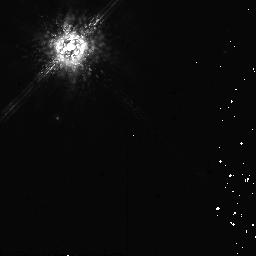
Target: HD142527
Instrument: NICMOS/NIC2
Filter: POL0L
Exposure: 10 min
Observation ID: na2j90010

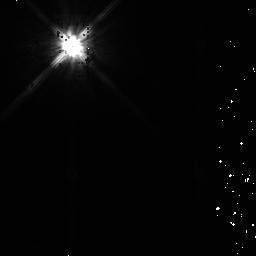
Target: HIP57548
Instrument: NICMOS/NIC2
Filter: F110W
Exposure: 9 min
Observation ID: na2j82040

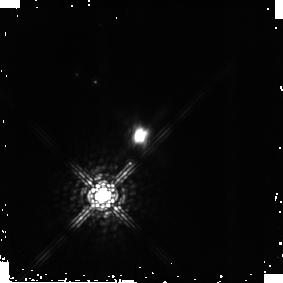
Target: PDS-144N
Instrument: NICMOS/NIC2
Filter: POL240L
Exposure: 13 min
Observation ID: na2j70030

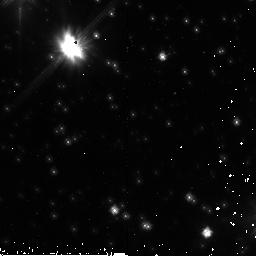
Target: PDS-453
Instrument: NICMOS/NIC2
Filter: F110W
Exposure: 9 min
Observation ID: na2j91040

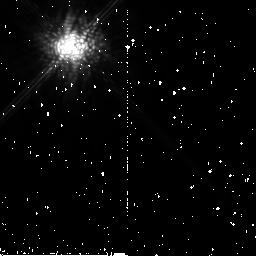
Target: HD31293
Instrument: NICMOS/NIC2
Filter: POL120L
Exposure: 10 min
Observation ID: na2j10020

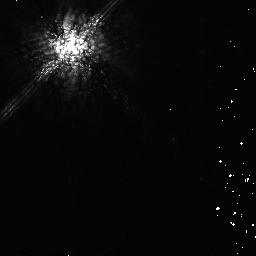
Target: HIP70890
Instrument: NICMOS/NIC2
Filter: POL0L
Exposure: 10 min
Observation ID: na2j80010

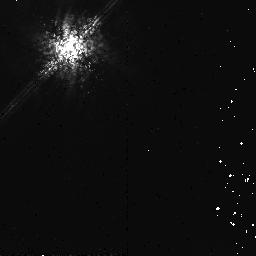
Target: HD141569
Instrument: NICMOS/NIC2
Filter: POL0L
Exposure: 13 min
Observation ID: na2j41010

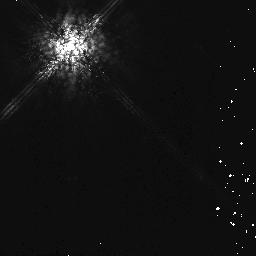
Target: HIP36208
Instrument: NICMOS/NIC2
Filter: POL0L
Exposure: 10 min
Observation ID: na2j81010

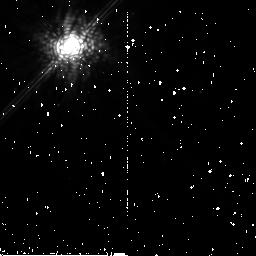
Target: HD100546
Instrument: NICMOS/NIC2
Filter: POL240L
Exposure: 10 min
Observation ID: na2j30030

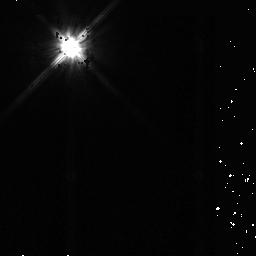
Target: HD97048
Instrument: NICMOS/NIC2
Filter: F110W
Exposure: 9 min
Observation ID: na2j20040

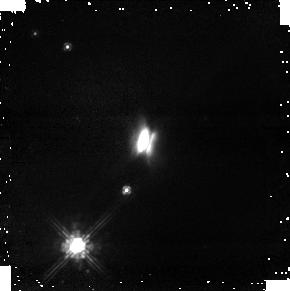
Target: PDS-144N
Instrument: NICMOS/NIC1
Filter: POL120S
Exposure: 13 min
Observation ID: na2j71020

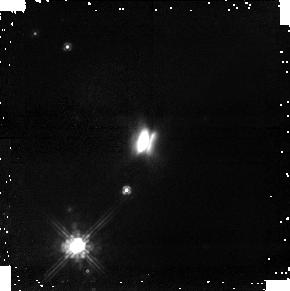
Target: PDS-144N
Instrument: NICMOS/NIC1
Filter: POL0S
Exposure: 13 min
Observation ID: na2j71010

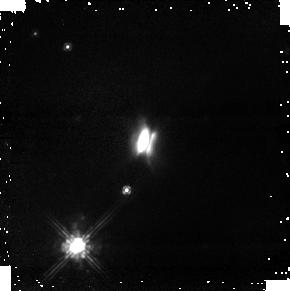
Target: PDS-144N
Instrument: NICMOS/NIC1
Filter: POL240S
Exposure: 13 min
Observation ID: na2j71030

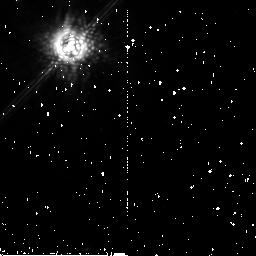
Target: HD142527
Instrument: NICMOS/NIC2
Filter: POL120L
Exposure: 10 min
Observation ID: na2j51020

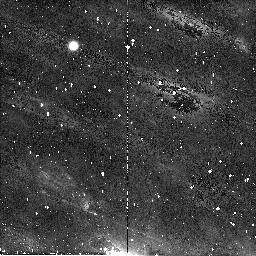
Target: PDS-453
Instrument: NICMOS/NIC2
Filter: POL120L
Exposure: 10 min
Observation ID: na2j61020

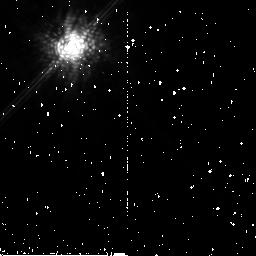
Target: HD31293
Instrument: NICMOS/NIC2
Filter: POL240L
Exposure: 10 min
Observation ID: na2j11030

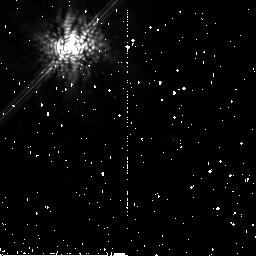
Target: HIP70890
Instrument: NICMOS/NIC2
Filter: POL240L
Exposure: 10 min
Observation ID: na2j80030

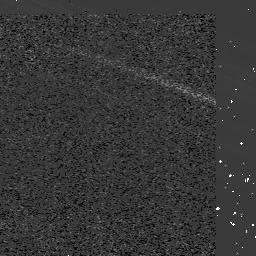
Target: HD142527
Instrument: NICMOS/NIC2
Filter: F110W
Exposure: 9 min
Observation ID: na2j50040

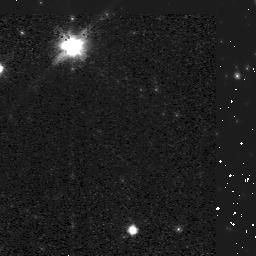
Target: PDS-453
Instrument: NICMOS/NIC2
Filter: F110W
Exposure: 9 min
Observation ID: na2j60040

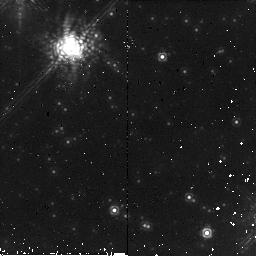
Target: PDS-453
Instrument: NICMOS/NIC2
Filter: POL0L
Exposure: 10 min
Observation ID: na2j91010

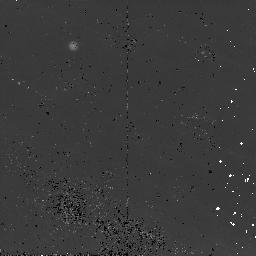
Target: PDS-453
Instrument: NICMOS/NIC2
Filter: POL0L
Exposure: 10 min
Observation ID: na2j61010

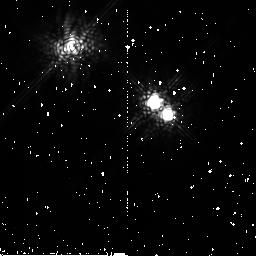
Target: HD141569
Instrument: NICMOS/NIC2
Filter: POL240L
Exposure: 12 min
Observation ID: na2j40030

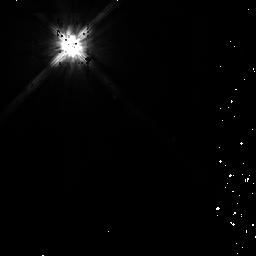
Target: HIP70890
Instrument: NICMOS/NIC2
Filter: F110W
Exposure: 10 min
Observation ID: na2j80040

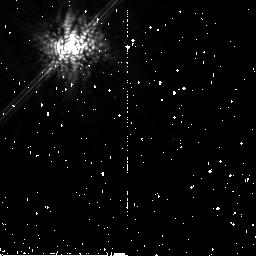
Target: HIP70890
Instrument: NICMOS/NIC2
Filter: POL120L
Exposure: 10 min
Observation ID: na2j80020

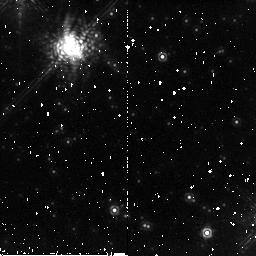
Target: PDS-453
Instrument: NICMOS/NIC2
Filter: POL120L
Exposure: 10 min
Observation ID: na2j91020

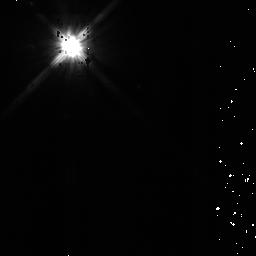
Target: HD100546
Instrument: NICMOS/NIC2
Filter: F110W
Exposure: 9 min
Observation ID: na2j31040

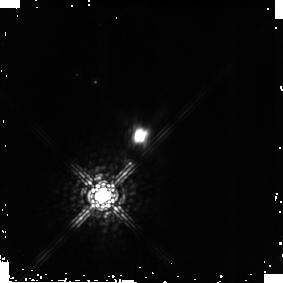
Target: PDS-144N
Instrument: NICMOS/NIC2
Filter: POL0L
Exposure: 13 min
Observation ID: na2j70010

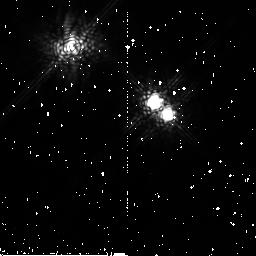
Target: HD141569
Instrument: NICMOS/NIC2
Filter: POL120L
Exposure: 13 min
Observation ID: na2j40020

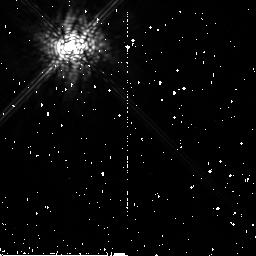
Target: HIP57548
Instrument: NICMOS/NIC2
Filter: POL240L
Exposure: 9 min
Observation ID: na2j82030

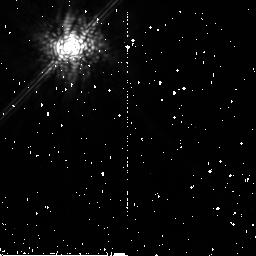
Target: HD97048
Instrument: NICMOS/NIC2
Filter: POL120L
Exposure: 11 min
Observation ID: na2j21020

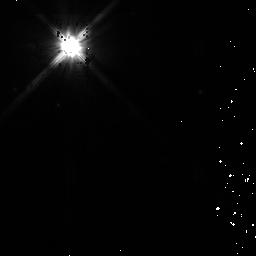
Target: HD100546
Instrument: NICMOS/NIC2
Filter: F110W
Exposure: 9 min
Observation ID: na2j30040

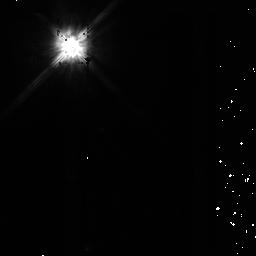
Target: HD142527
Instrument: NICMOS/NIC2
Filter: F110W
Exposure: 9 min
Observation ID: na2j51040

Dust Grain Evolution in Herbig Ae Stars: NICMOS Coronagraphic Imaging and Polarimetry (PI: Perrin, Marshall)

We propose to take advantage of the sensitive coronagraphic capabilities of NICMOS to obtain multiwavelength coronagraphic imaging and polarimetry of primordial dust disks around young intermediate-mass stars (Herbig Ae stars), in order to advance our understanding of how dust grains are assembled into larger bodies. Because the polarization of scattered light is strongly dependent on scattering particle size and composition, coronagraphic imaging polarimetry with NICMOS provides a uniquely powerful tool for measuring grain properties in spatially resolved circumstellar disks. It is widely believed that planets form via the gradual accretion of planetesimals in gas-rich, dusty circumstellar disks, but the connection between this suspected process and the circumstellar disks that we can now observe around other stars remains very uncertain. Our proposed observations, together with powerful 3-D radiative transfer codes, will enable us to quantitatively determine dust grain properties as a function of location within disks, and thus to test whether dust grains around young stars are in fact growing in size during the putative planet-formation epoch. HST imaging polarimetry of Herbig Ae stars will complement and extend existing polarimetric studies of disks around lower-mass T Tauri stars and debris disks around older main-sequence stars. When combined with these previous studies, the proposed research will help us establish the influence of stellar mass on the growth of dust grains into larger planetesimals, and ultimately to planets. Our results will also let us calibrate models of the thermal emission from these disks, a critical need for validating the properties of more distant disks inferred on the basis of spectral information alone.